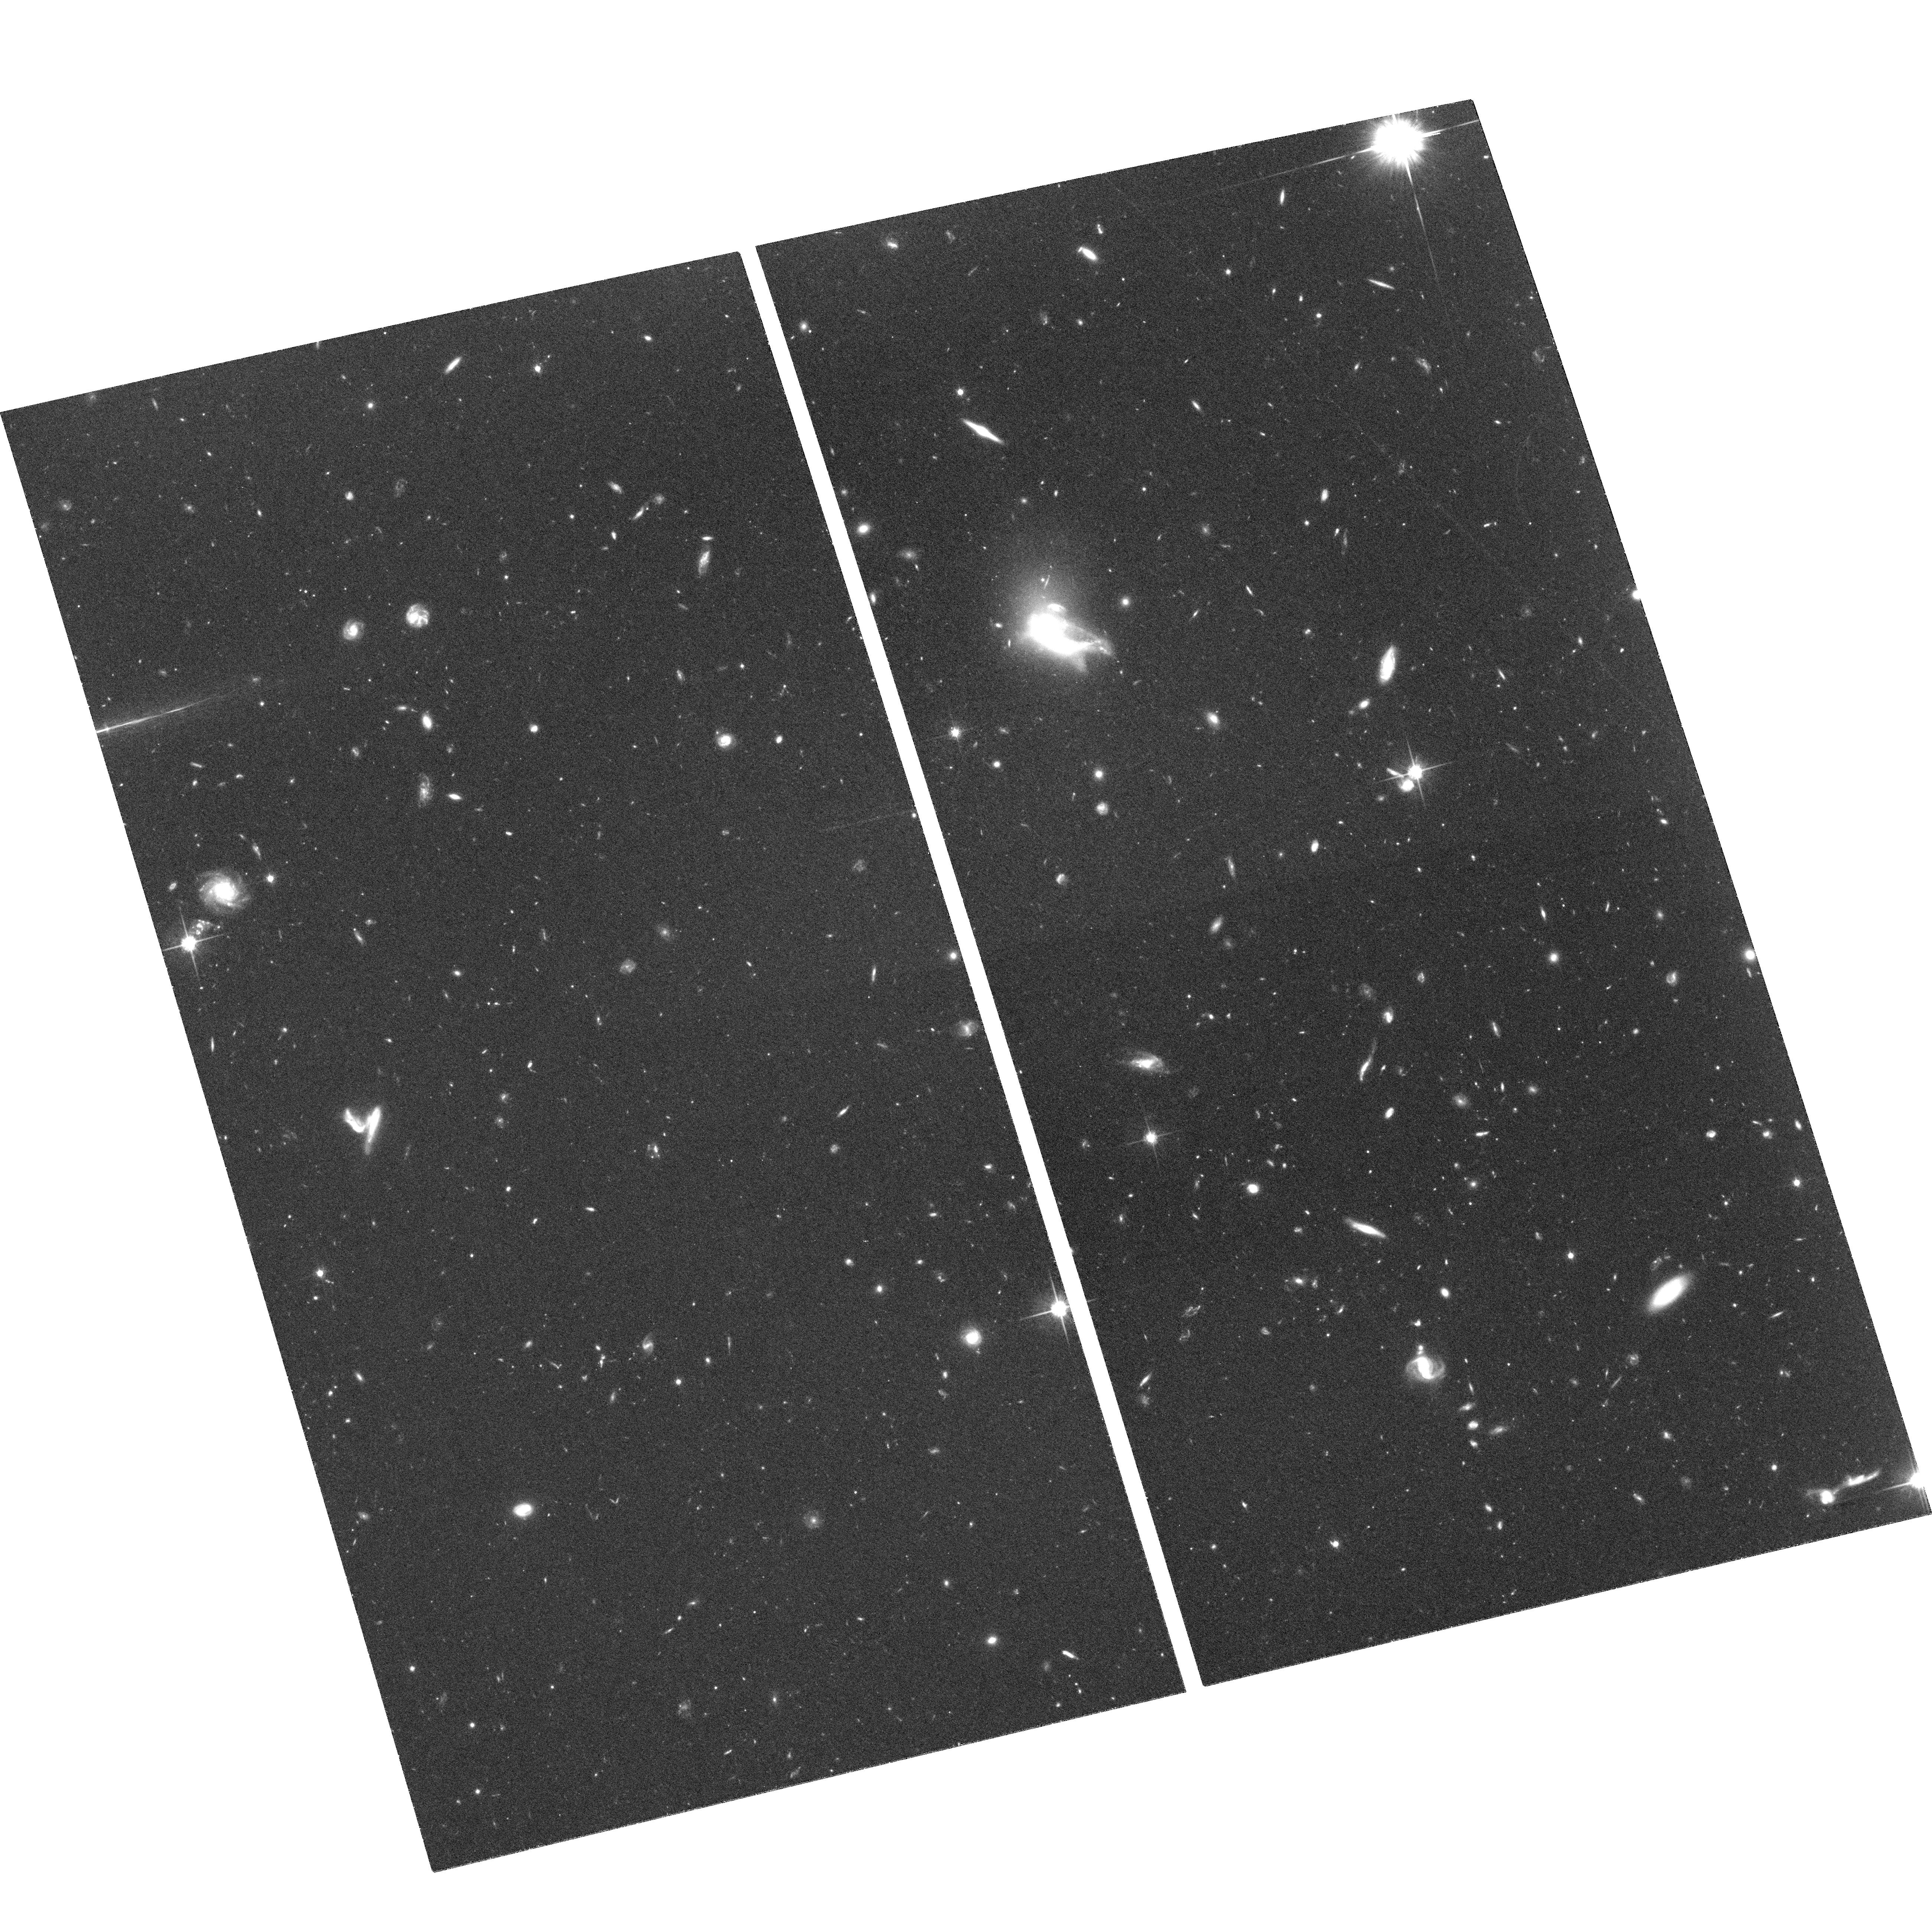
Target: GAL-121753+144650. Instrument: ACS/WFC. Filter: F814W. Exposure: 2.1 h. Observation ID: hst_10562_01_acs_wfc_f814w_j9do01

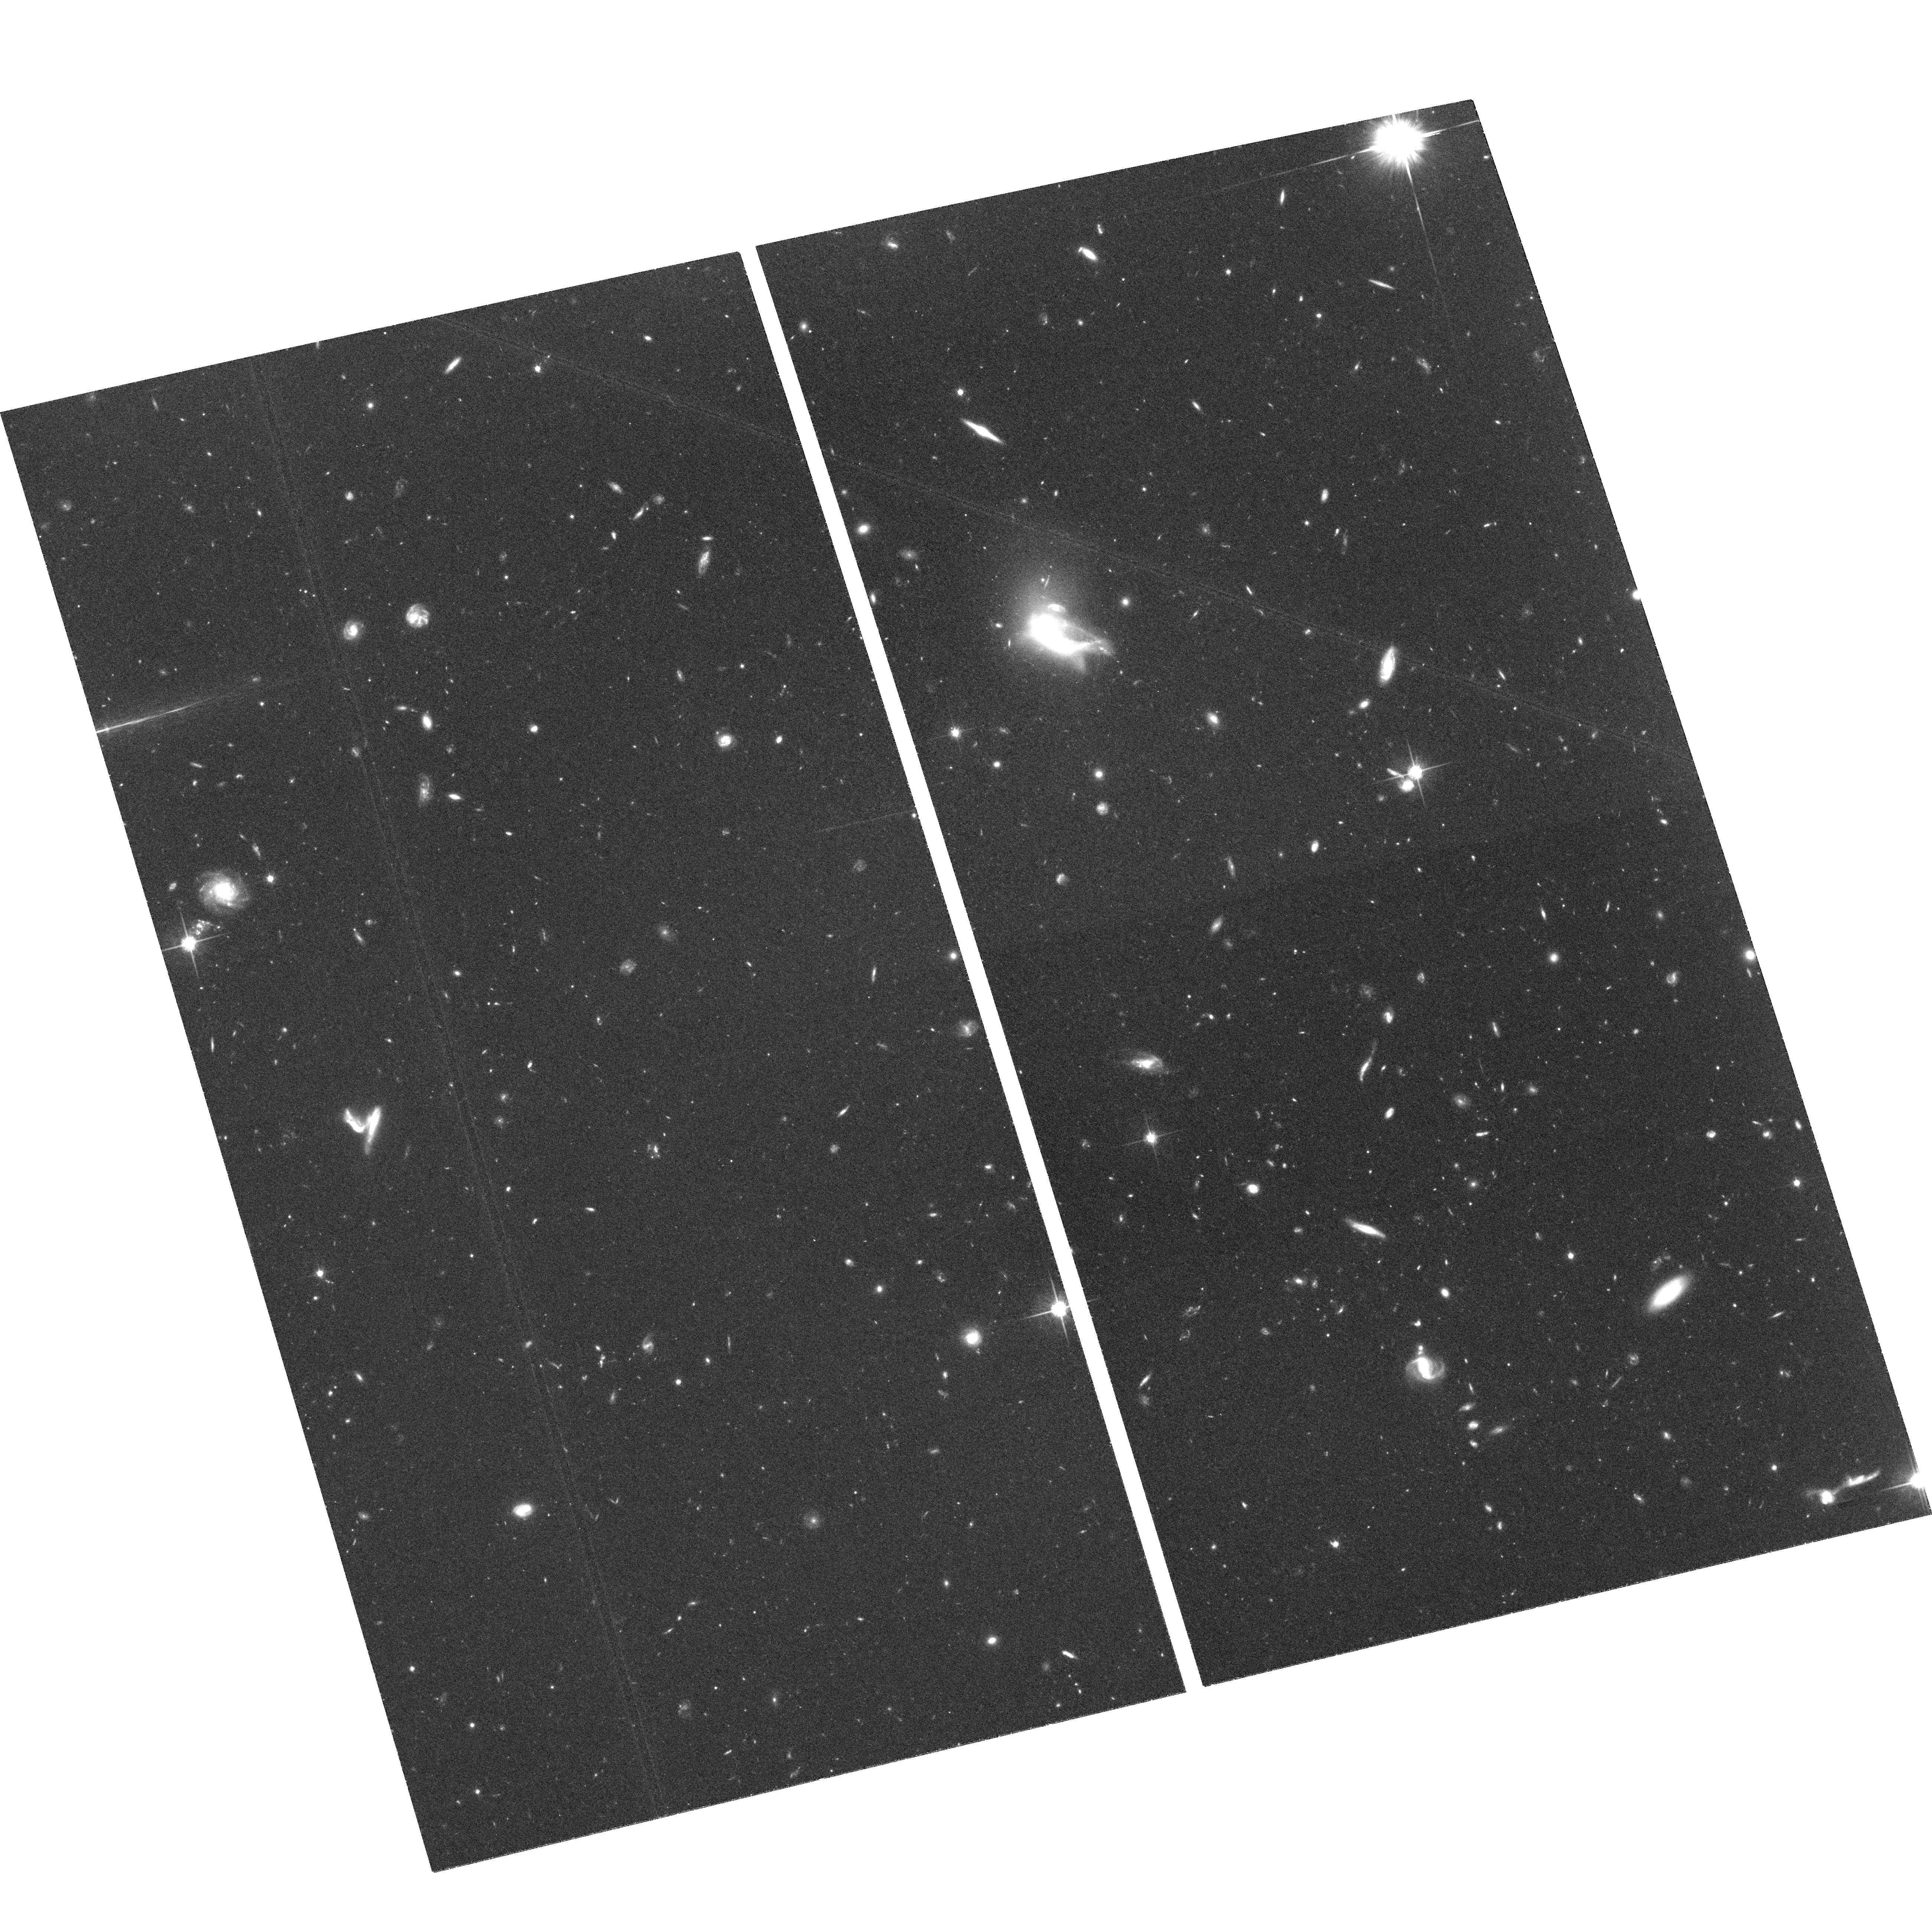
Target: GAL-121753+144650. Instrument: ACS/WFC. Filter: F814W. Exposure: 2.1 h. Observation ID: hst_10562_02_acs_wfc_f814w_j9do02

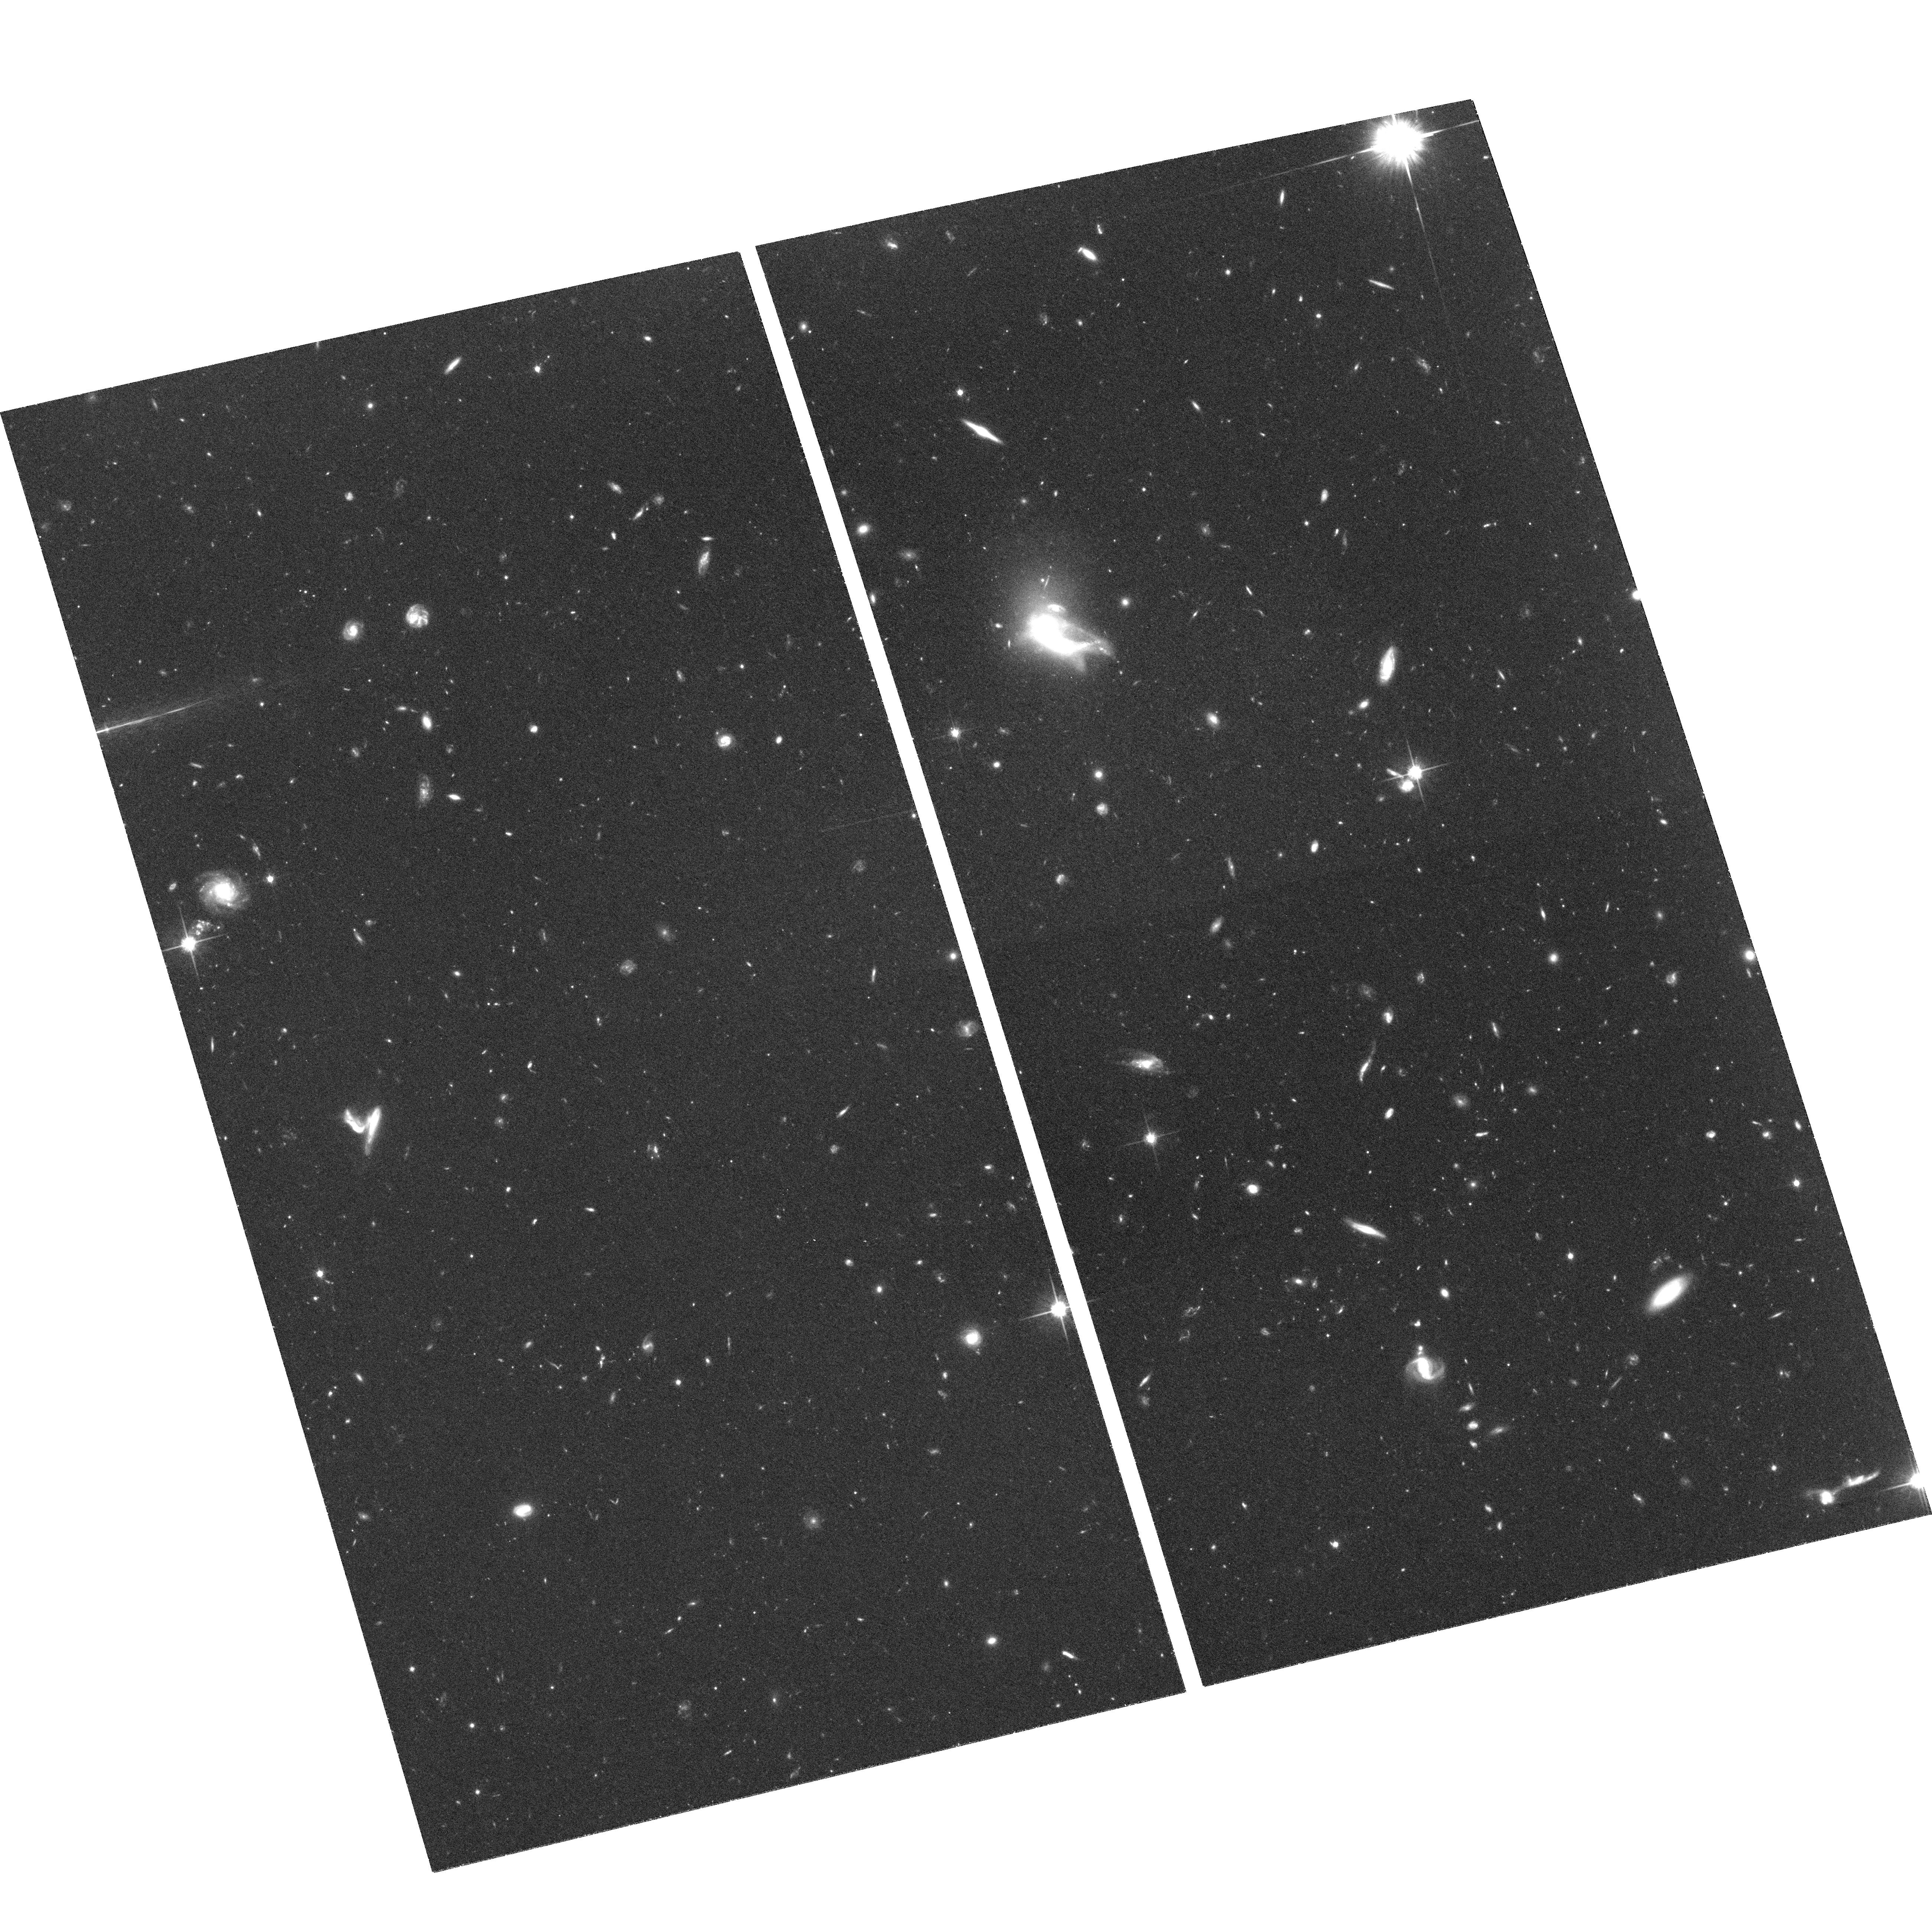
Target: GAL-121753+144650. Instrument: ACS/WFC. Filter: F814W. Exposure: 2.1 h. Observation ID: hst_10562_03_acs_wfc_f814w_j9do03

Validating a dark galaxy (PI: Disney, Michael J.)

VIRGOHI21 is an object detected in the Virgo Cluster HI survey of Davies et al (2004), with a velocity width typical of a disc galaxy (220 km/s) but which does not appear to have an optical counterpart down to a surface brightness level of 27.5 B mag/sq. arcsec. Altogether, it is the best ever candidate for a Dark Galaxy. We propose to image this object with the ACS through the F814W filter for 9 orbits to see if this object contains a population of individually very faint stars which would be missed by ground-based telescopes.